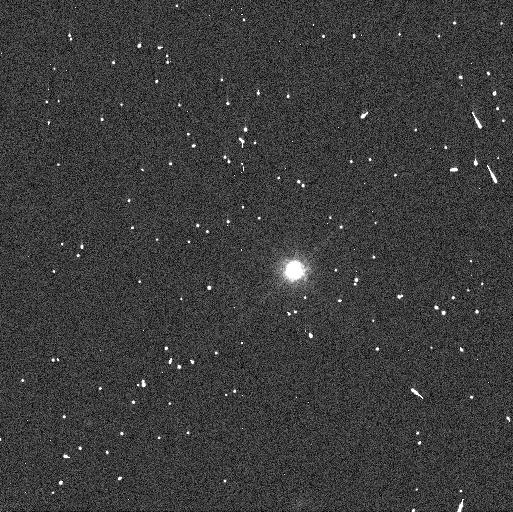
Target: MAKEMAKE. Instrument: WFC3/UVIS. Filter: F814W. Exposure: 3 min. Observation ID: idmg06sfq

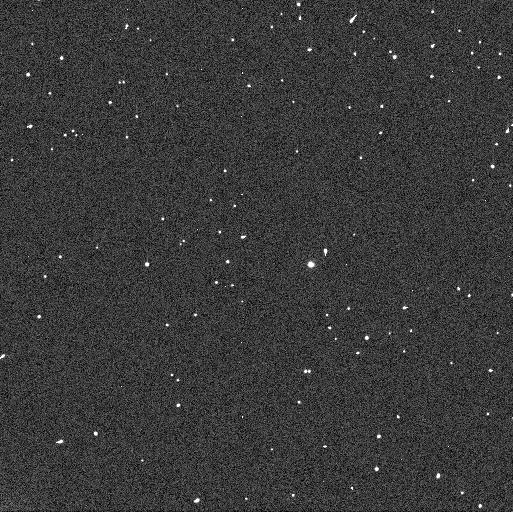
Target: 2007OR10. Instrument: WFC3/UVIS. Filter: F606W. Exposure: 2 min. Observation ID: idmg13jms

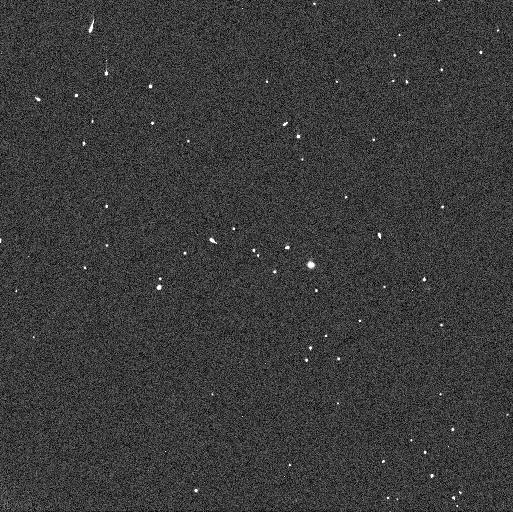
Target: 2007OR10. Instrument: WFC3/UVIS. Filter: F350LP. Exposure: 1 min. Observation ID: idmg13jns

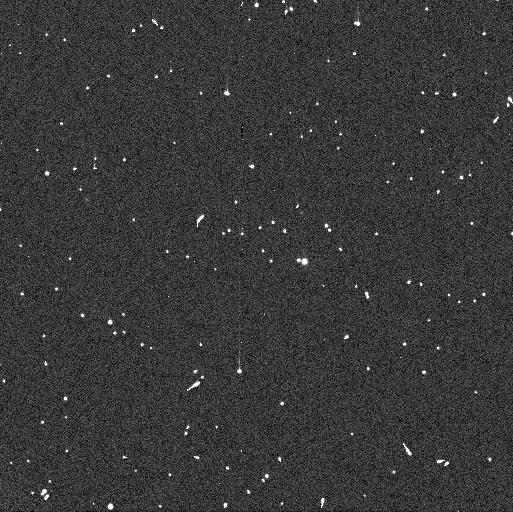
Target: 2007OR10. Instrument: WFC3/UVIS. Filter: F606W. Exposure: 2 min. Observation ID: idmg12liq

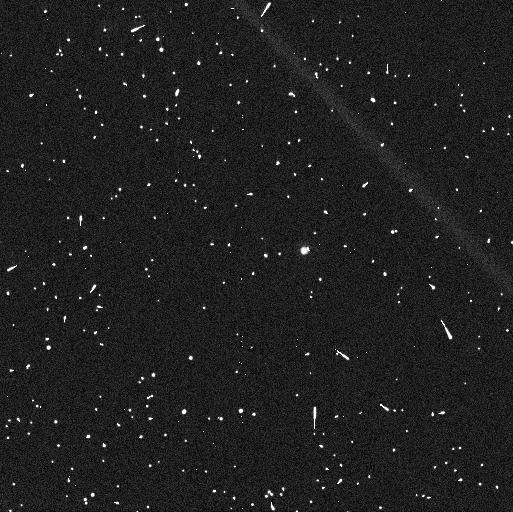
Target: 2007OR10. Instrument: WFC3/UVIS. Filter: F814W. Exposure: 4 min. Observation ID: idmg11qnq

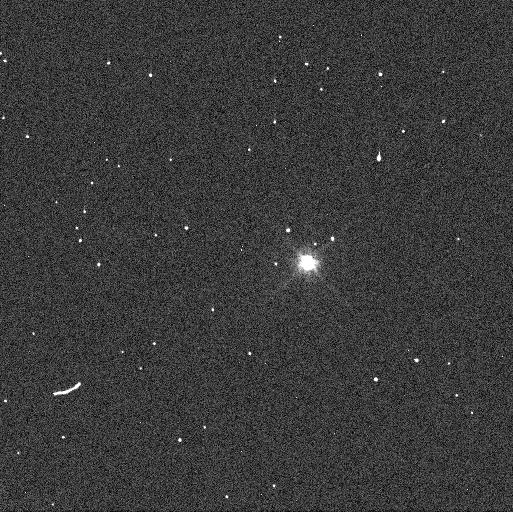
Target: MAKEMAKE. Instrument: WFC3/UVIS. Filter: F606W. Exposure: 1 min. Observation ID: idmg05x1q

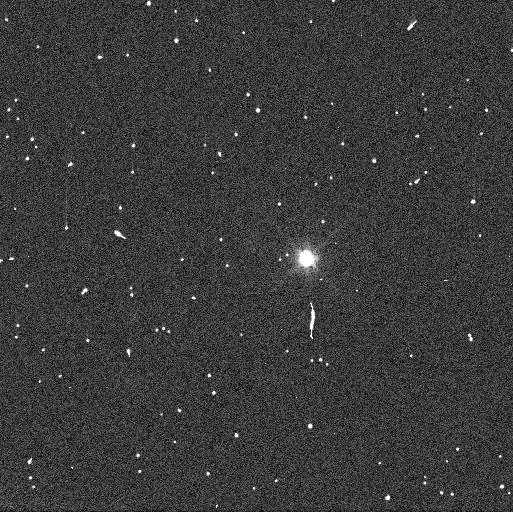
Target: MAKEMAKE. Instrument: WFC3/UVIS. Filter: F606W. Exposure: 1 min. Observation ID: idmg07noq

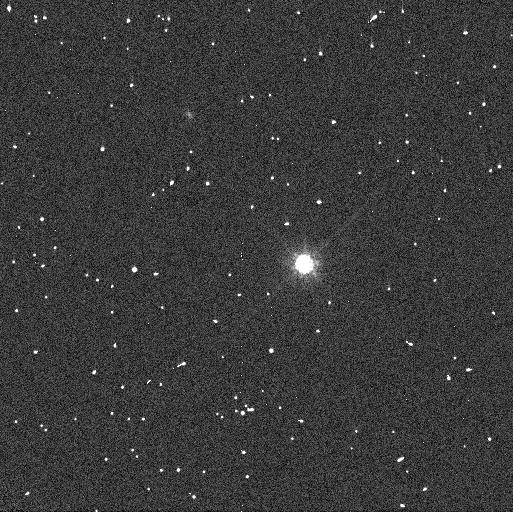
Target: MAKEMAKE. Instrument: WFC3/UVIS. Filter: F814W. Exposure: 3 min. Observation ID: idmg02l8q

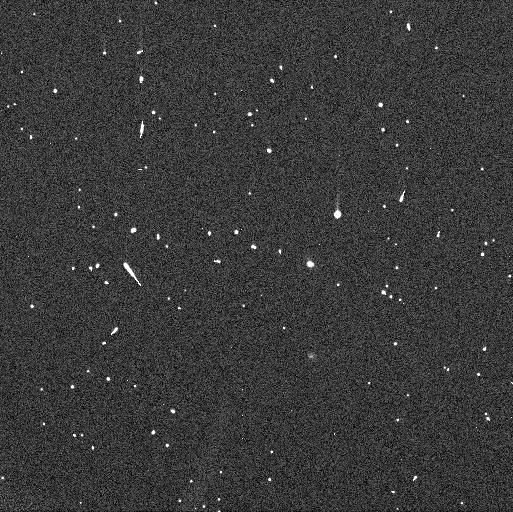
Target: 2007OR10. Instrument: WFC3/UVIS. Filter: F606W. Exposure: 2 min. Observation ID: idmg10nbq

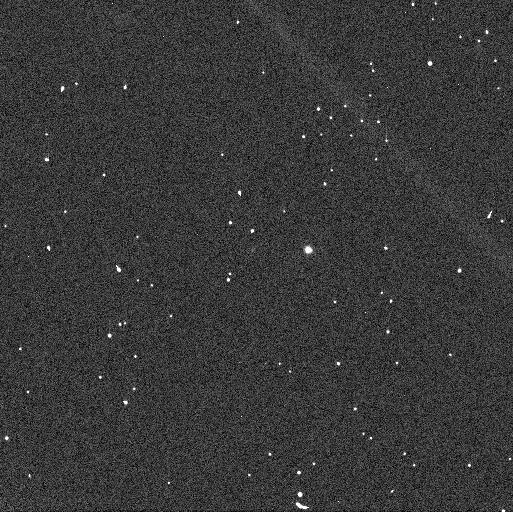
Target: 2007OR10. Instrument: WFC3/UVIS. Filter: F350LP. Exposure: 1 min. Observation ID: idmg11qiq

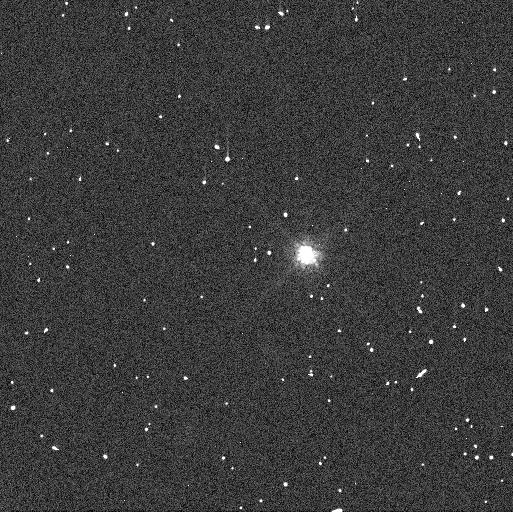
Target: MAKEMAKE. Instrument: WFC3/UVIS. Filter: F814W. Exposure: 3 min. Observation ID: idmg08c1q

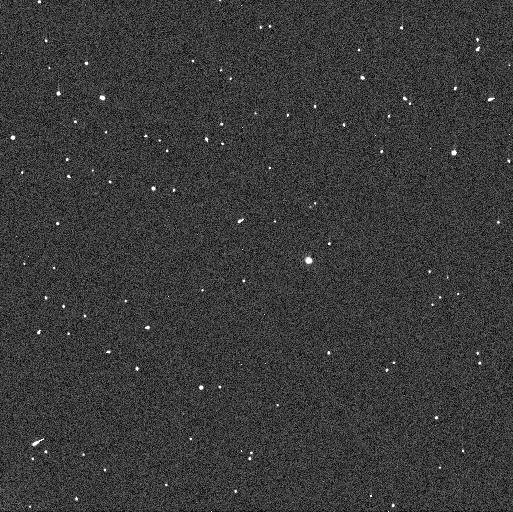
Target: 2007OR10. Instrument: WFC3/UVIS. Filter: F350LP. Exposure: 1 min. Observation ID: idmg12ktq

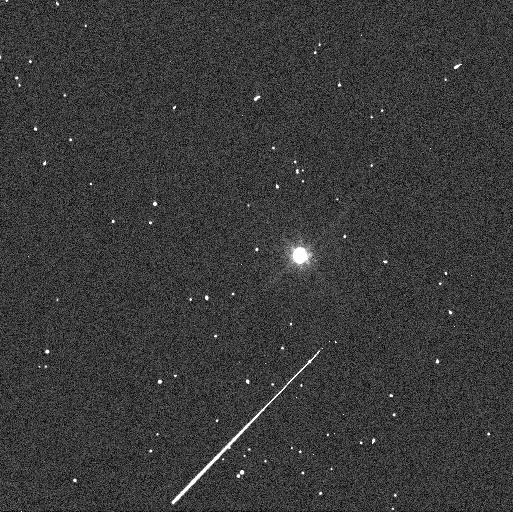
Target: MAKEMAKE. Instrument: WFC3/UVIS. Filter: F606W. Exposure: 1 min. Observation ID: idmg03udq

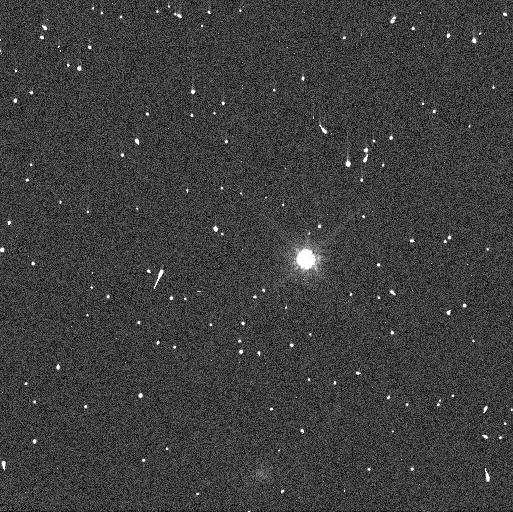
Target: MAKEMAKE. Instrument: WFC3/UVIS. Filter: F814W. Exposure: 3 min. Observation ID: idmg04m0q

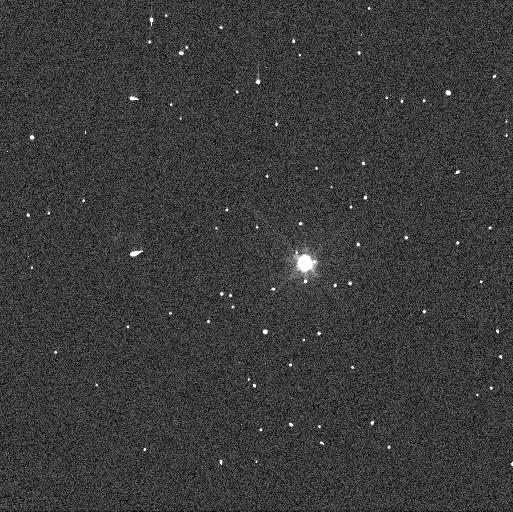
Target: MAKEMAKE. Instrument: WFC3/UVIS. Filter: F606W. Exposure: 1 min. Observation ID: idmg01rkq

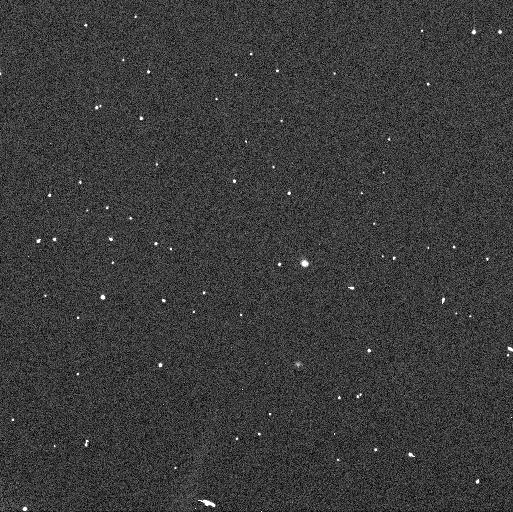
Target: 2007OR10. Instrument: WFC3/UVIS. Filter: F350LP. Exposure: 1 min. Observation ID: idmg10niq

The Moons of Kuiper Belt Dwarf Planets Makemake and 2007 OR10 (PI: Parker, Alex Harrison)

In two recent analyses of Hubble data, we discovered that both Makemake (the second-brightest trans-Neptunian Object behind only Pluto) and 2007 OR10 (the third largest TNO behind only Pluto and Eris) each have a faint satellite in orbit about them. With the addition of these satellites, all known TNOs with diameters unequivically larger than 1000 km are known to have moons; these are the only two for which the satellite orbits have not been characterized. The presence of these satellites provides the opportunity to accurately characterize bulk properties of Makemake and 2007 OR10 for the first time, including their masses and densities. This is a remarkable opportunity to study two of the largest dwarf planets in the solar system, completeing the census of bulk properties for TNOs with D>1000 km. Hubble has been instrumental in characterizing the satellites of the other TNO dwarf planets, as its union of sensitivity and angular resolution make it uniquely capable of studying these faint, high-contrast systems. We request an 18-orbit program to accurately measure the orbital properties of these satellites and to derive the masses and densities of Makemake and 2007 OR10. Both Makemake and 2007 OR10 are targets of JWST Guaranteed Time Observations, and this HST program is required to provide orbital phasing information that will ensure that the JWST MIRI observations can resolve the systems.